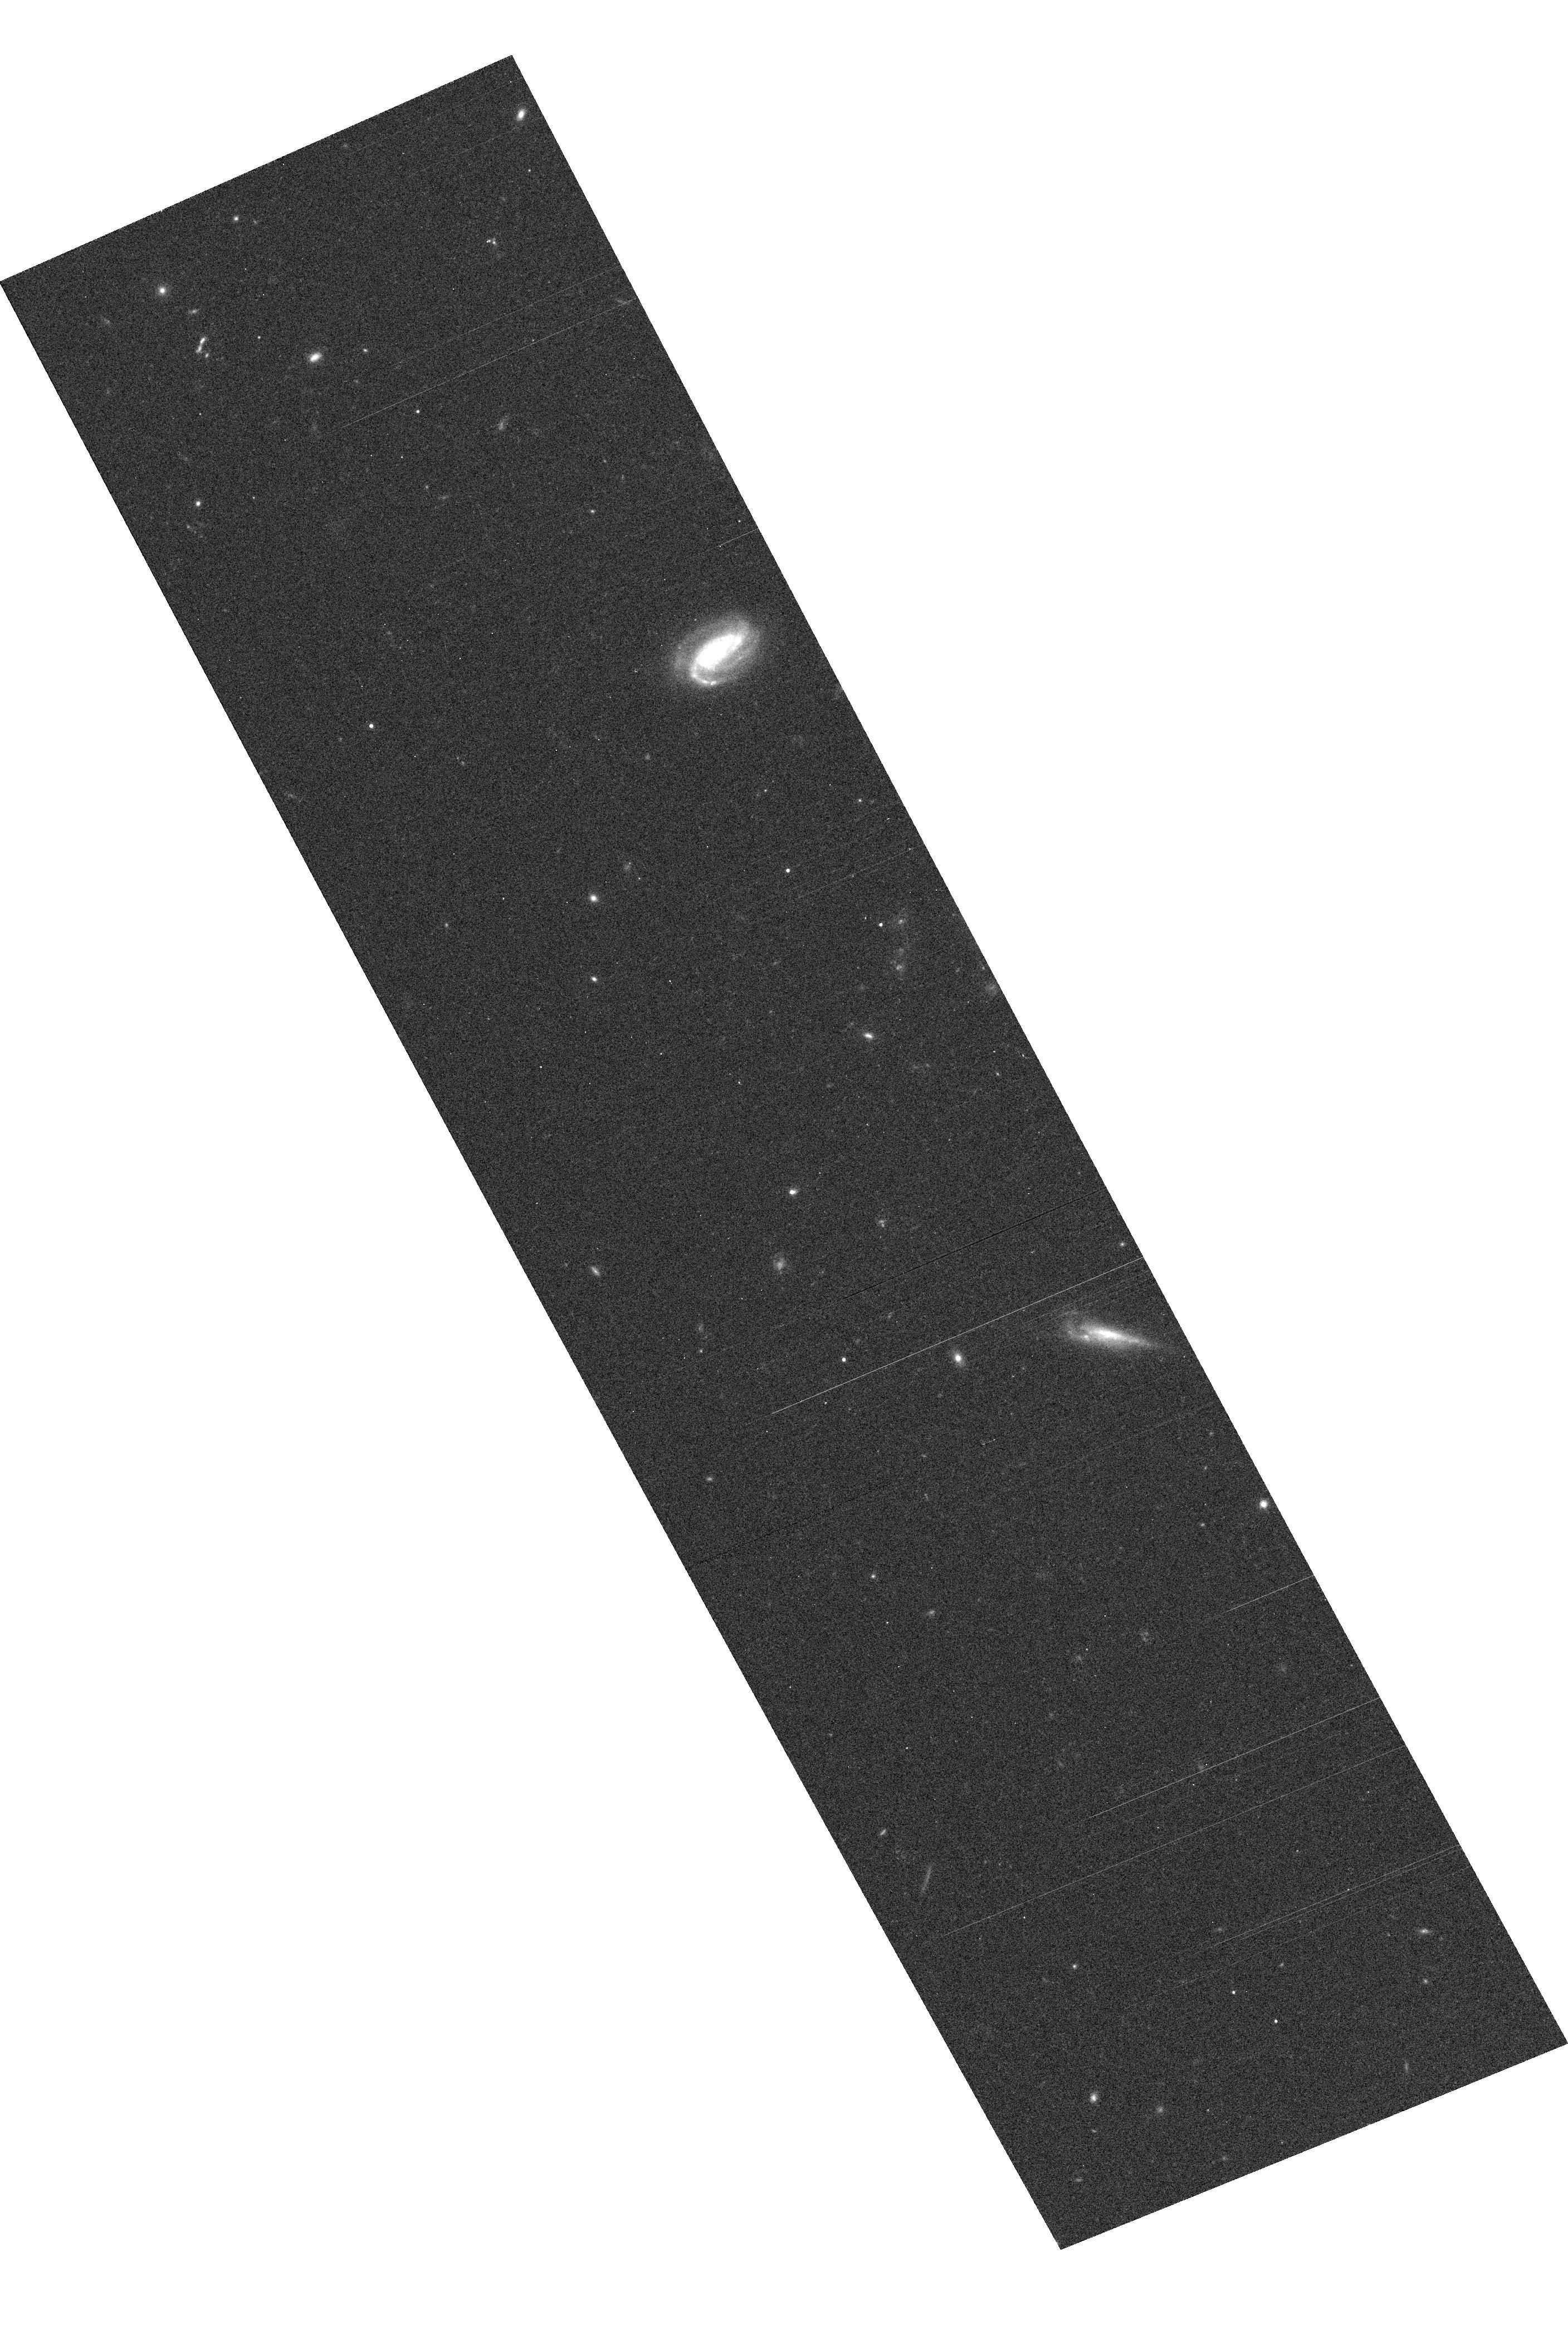
Target: GRB030329
Instrument: ACS/WFC
Filter: F814W
Exposure: 8 min
Observation ID: hst_9405_2m_acs_wfc_f814w_j8iy2m

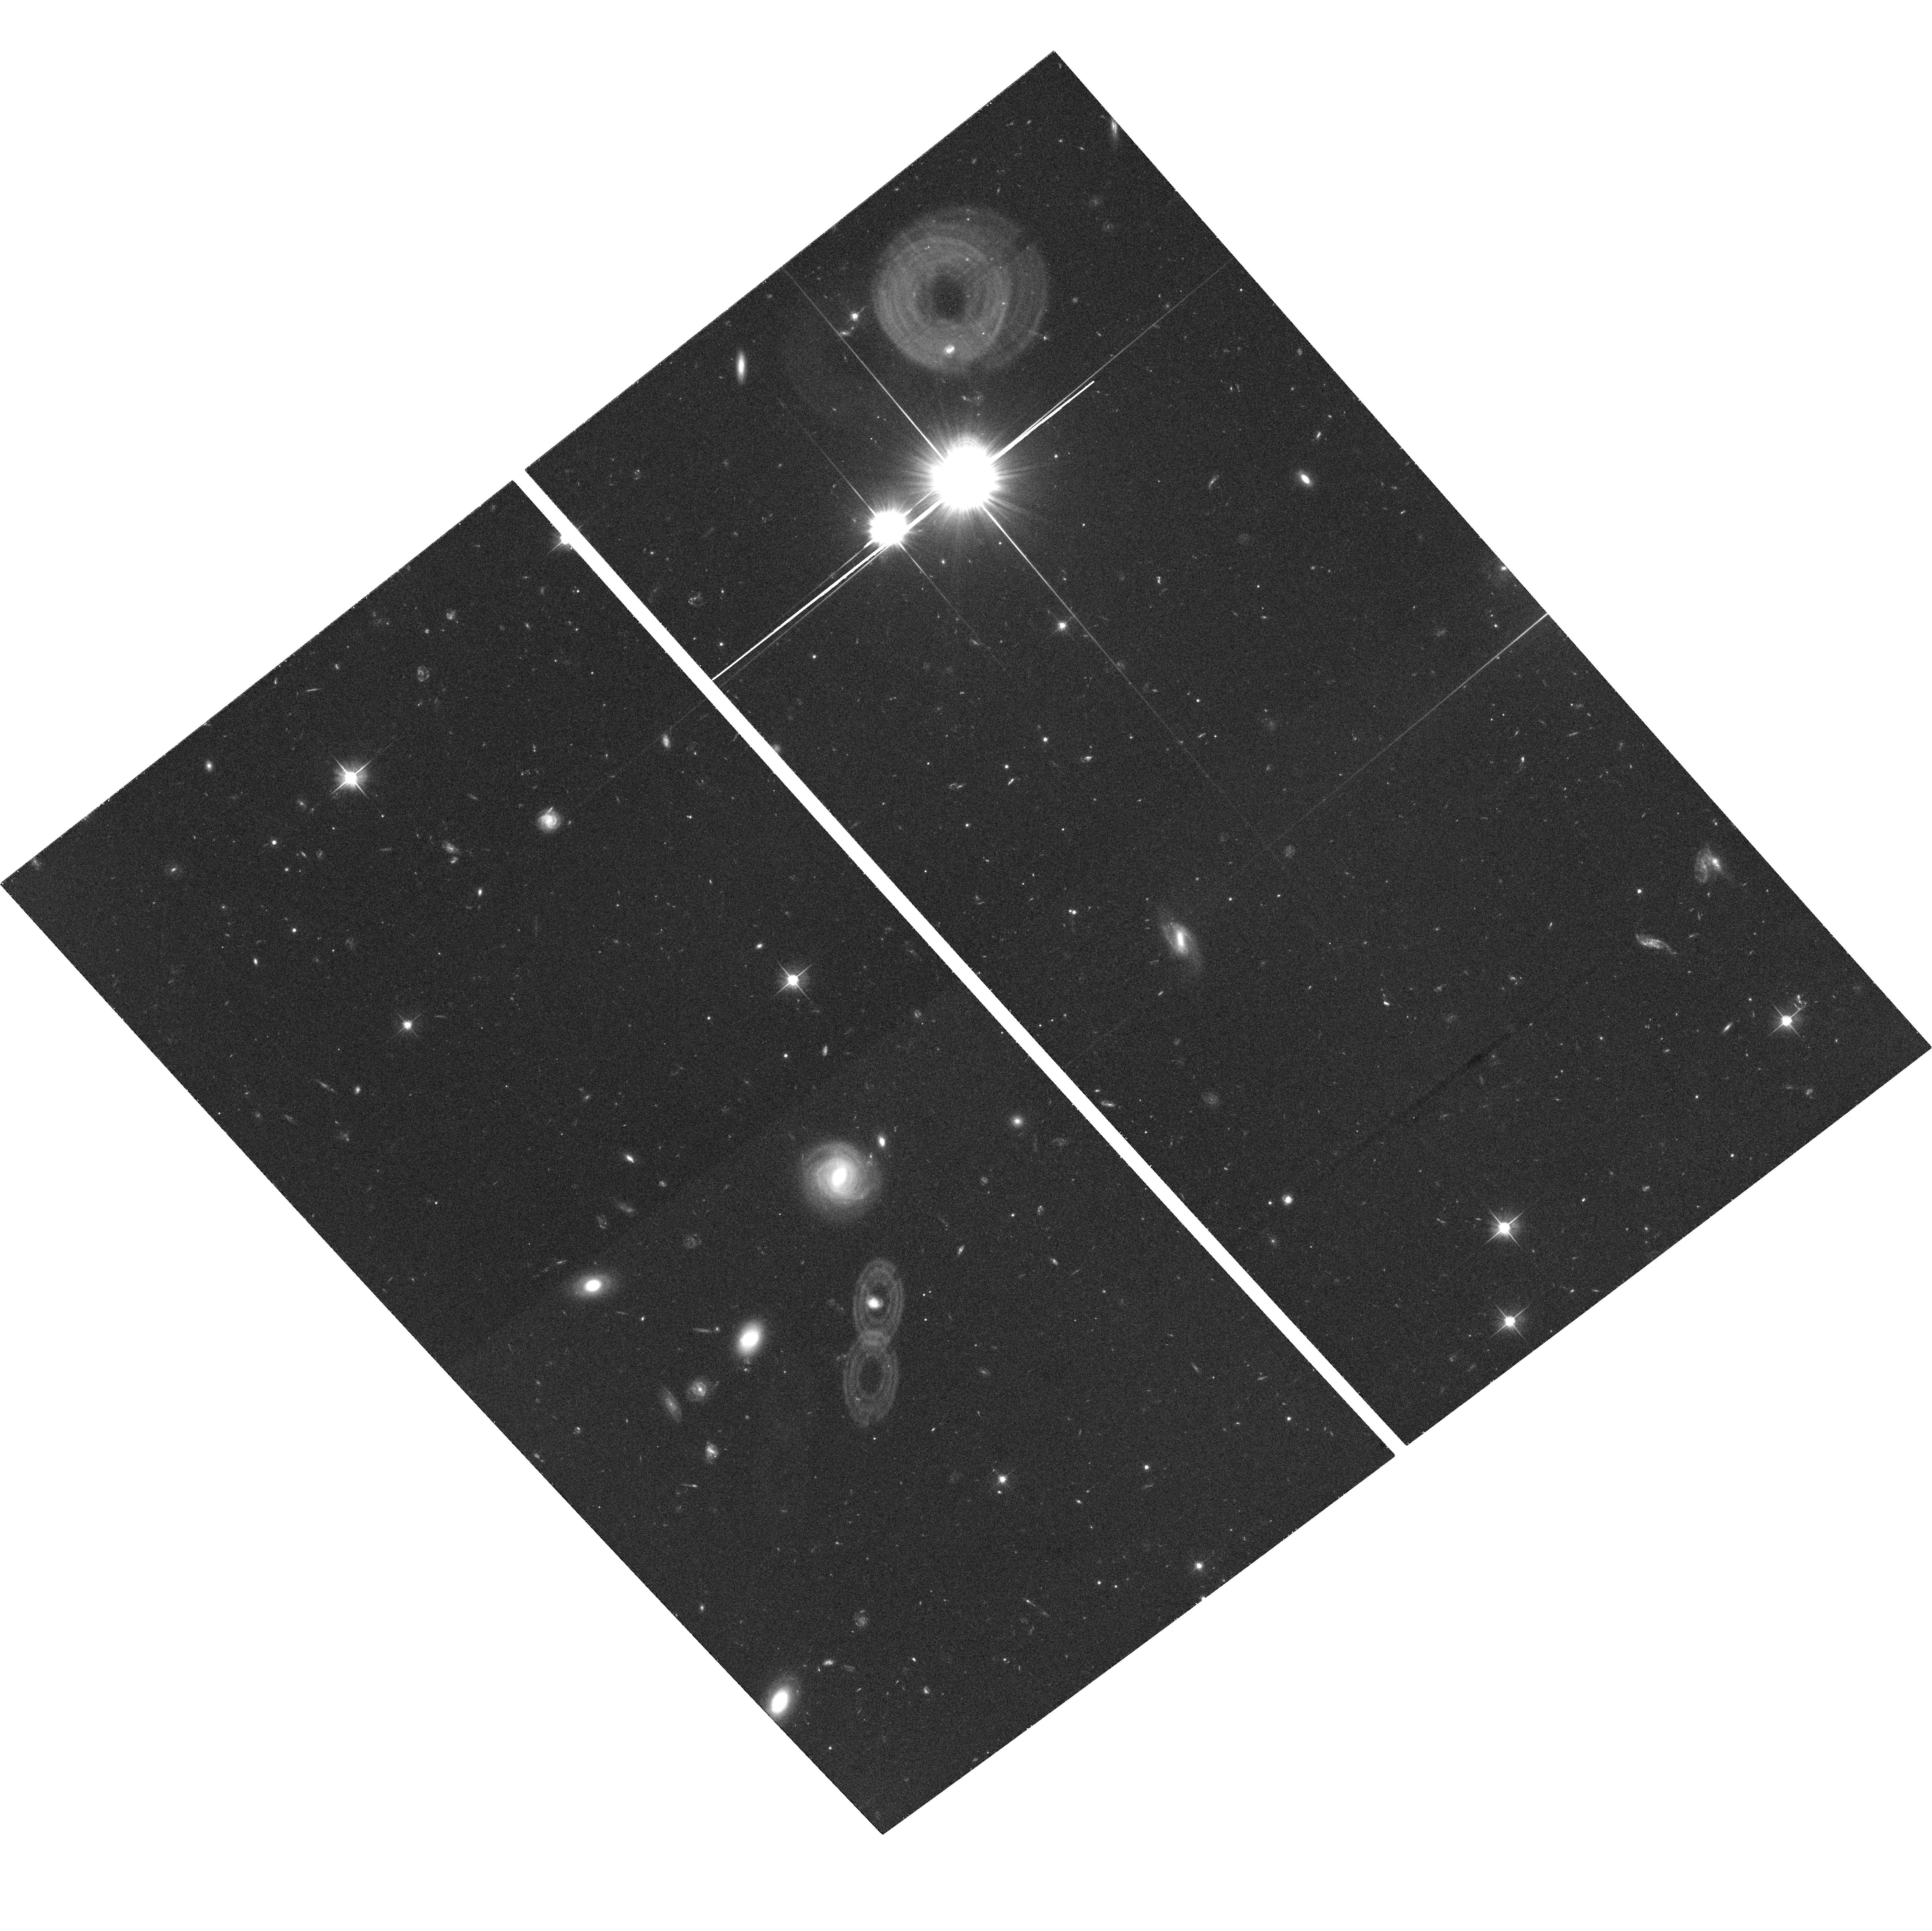
Target: GRB030323
Instrument: ACS/WFC
Filter: F606W
Exposure: 32 min
Observation ID: hst_9405_9a_acs_wfc_f606w_j8iy9a

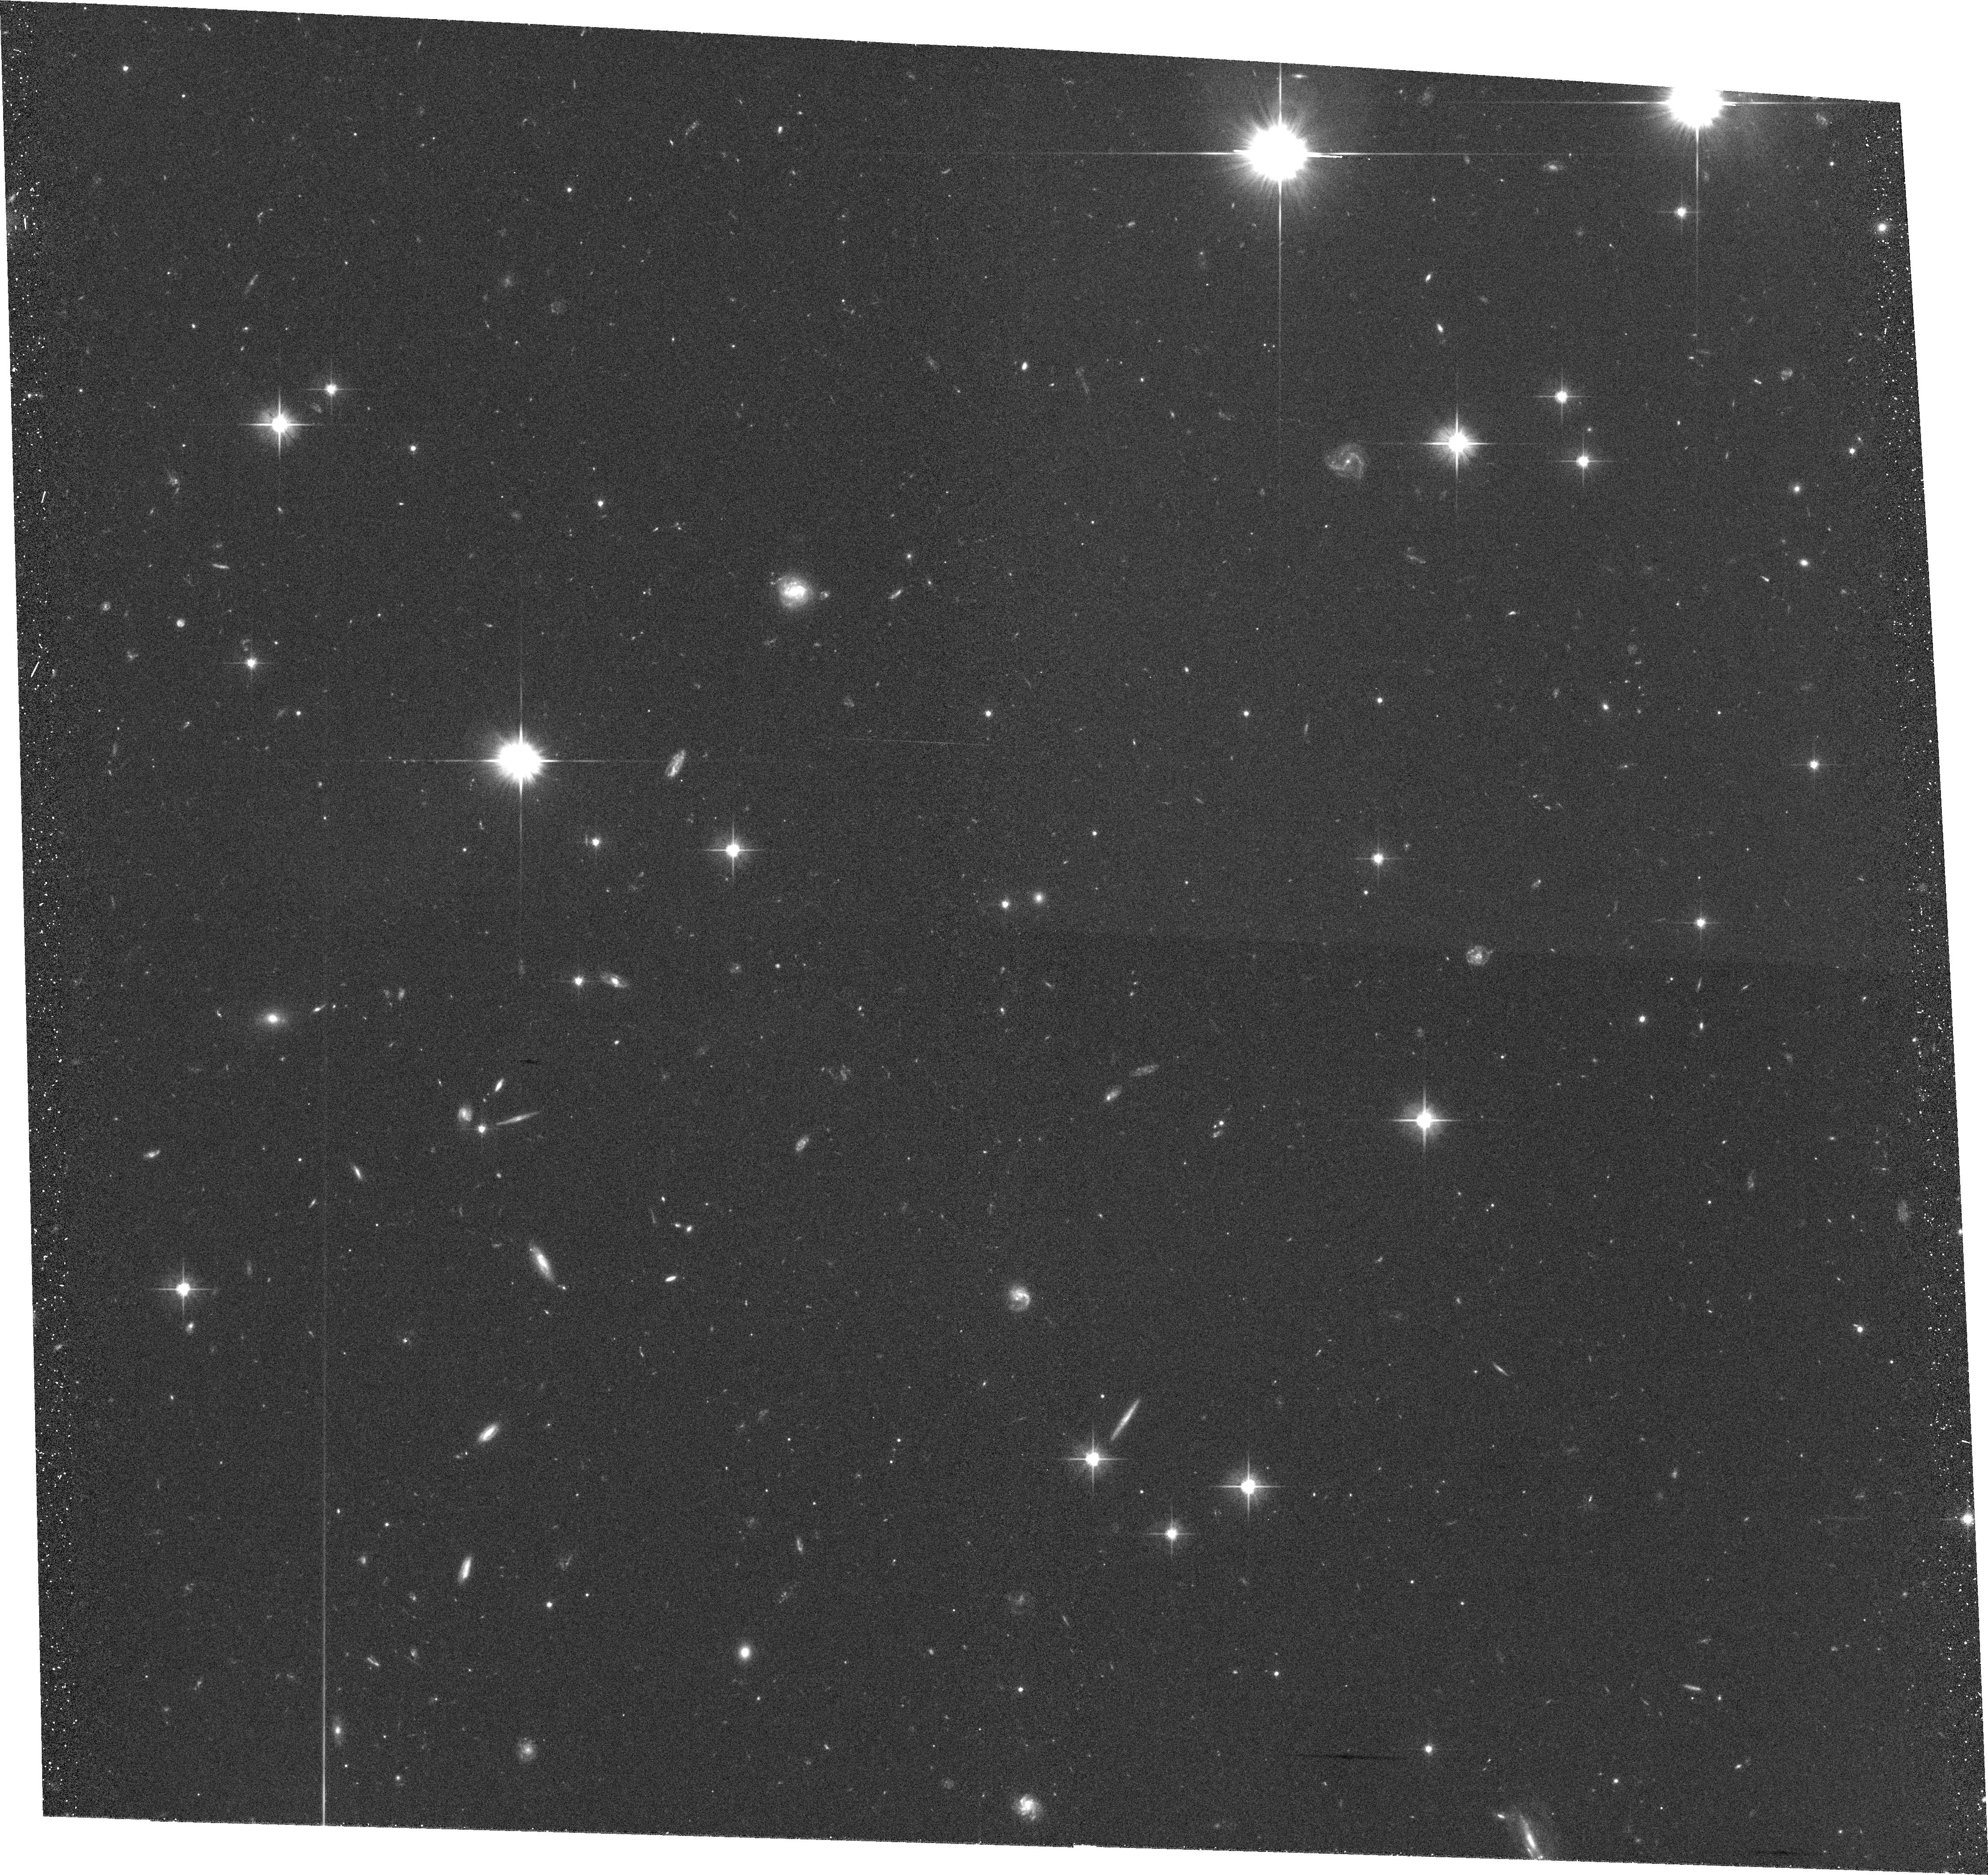
Target: GRB021202B
Instrument: ACS/WFC
Filter: F606W
Exposure: 34 min
Observation ID: hst_9405_64_acs_wfc_f606w_j8iy64

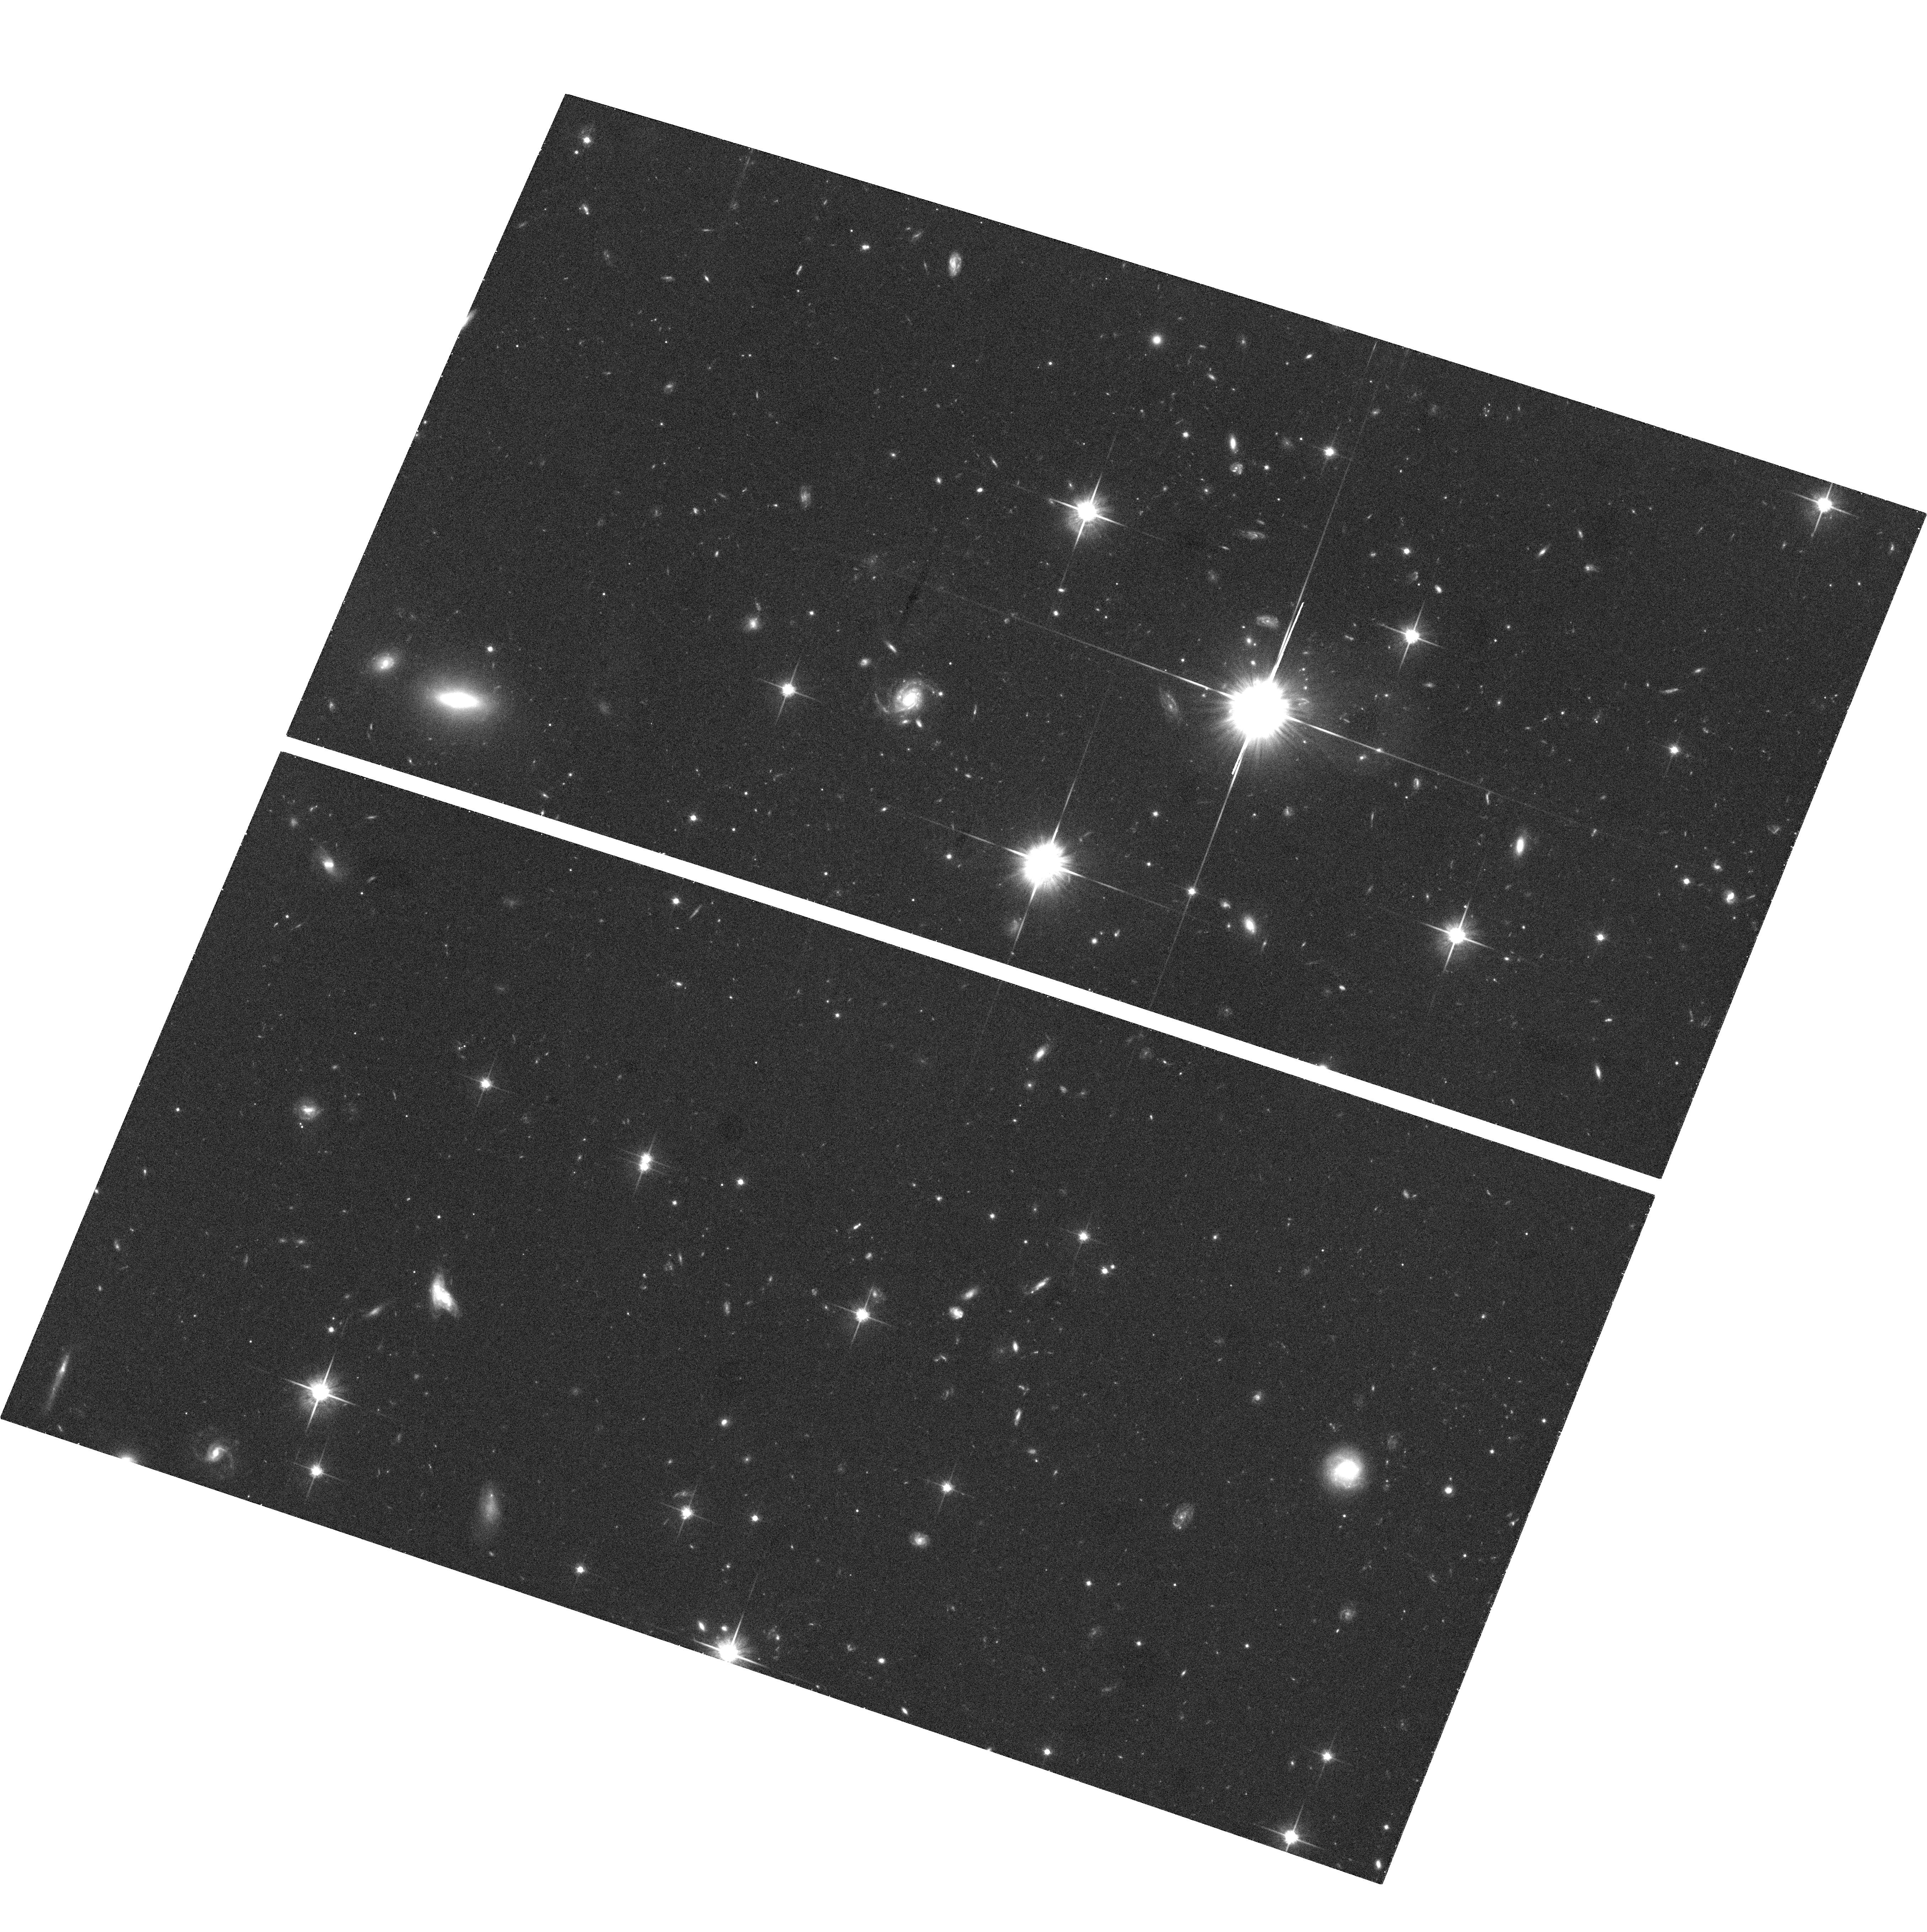
Target: GRB021211
Instrument: ACS/WFC
Filter: F814W
Exposure: 32 min
Observation ID: hst_9405_3j_acs_wfc_f814w_j8iy3j

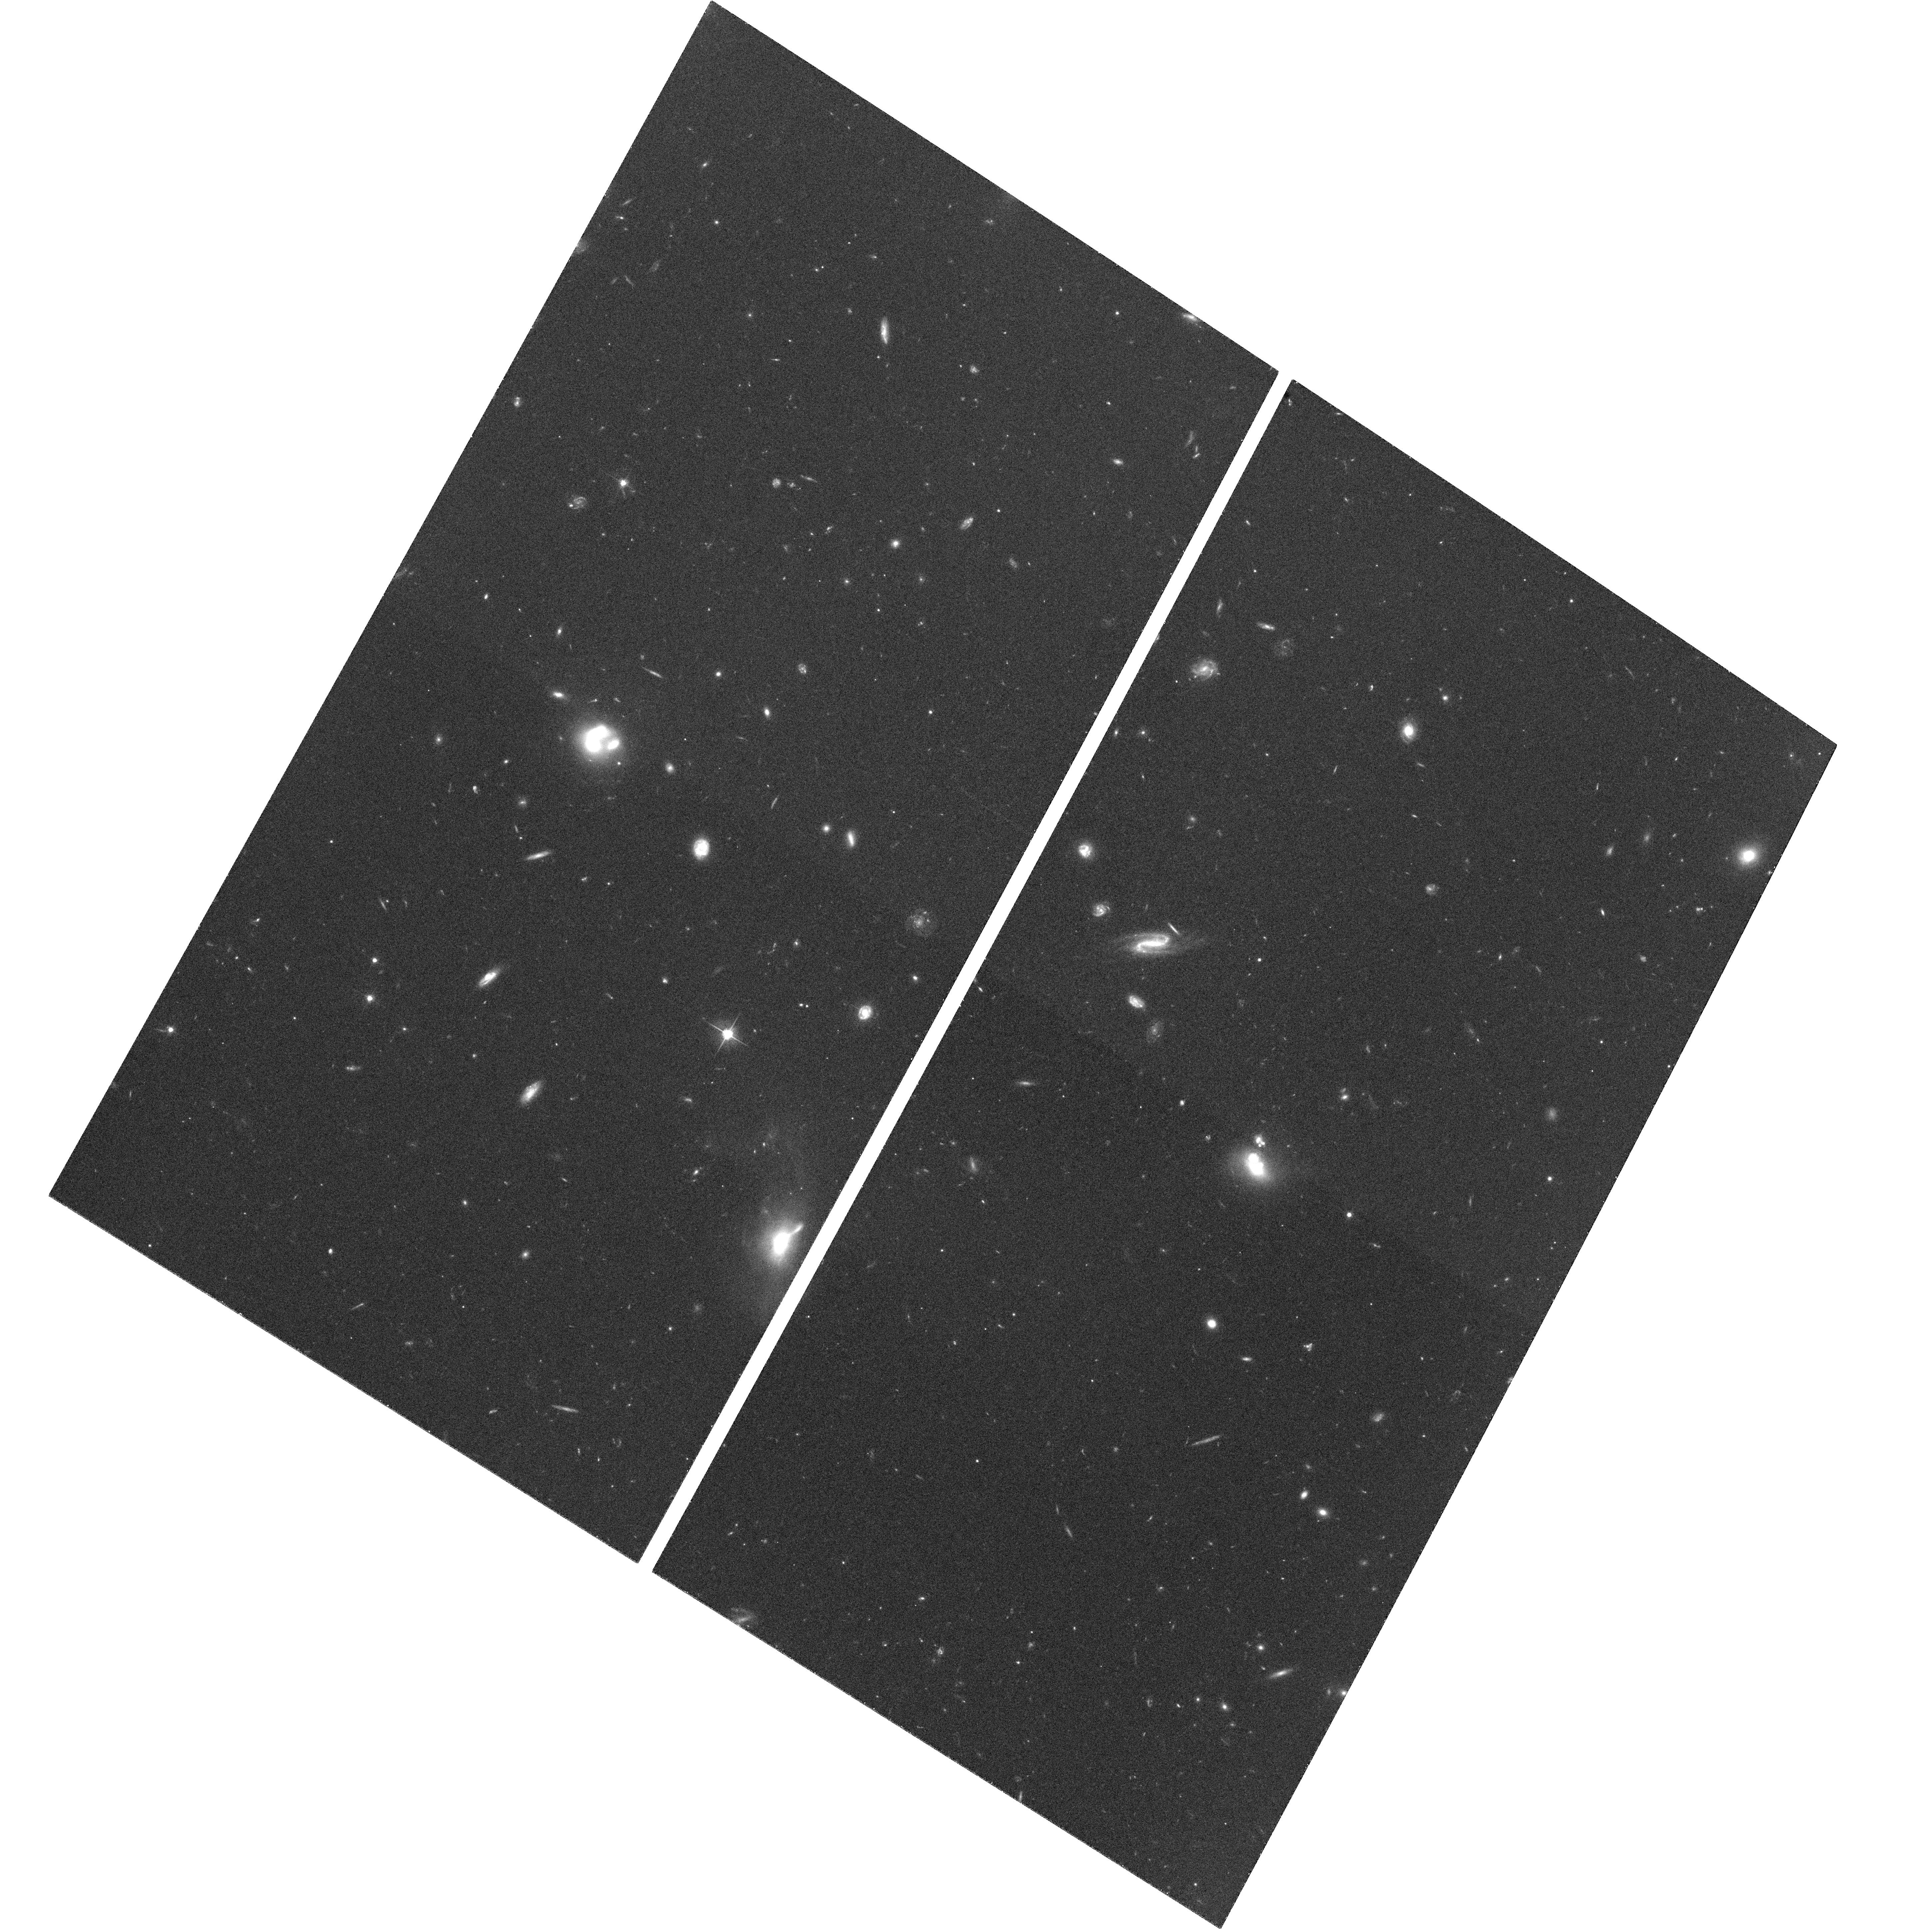
Target: GRB020903
Instrument: ACS/WFC
Filter: F606W
Exposure: 31 min
Observation ID: hst_9405_i1_acs_wfc_f606w_j8iyi1

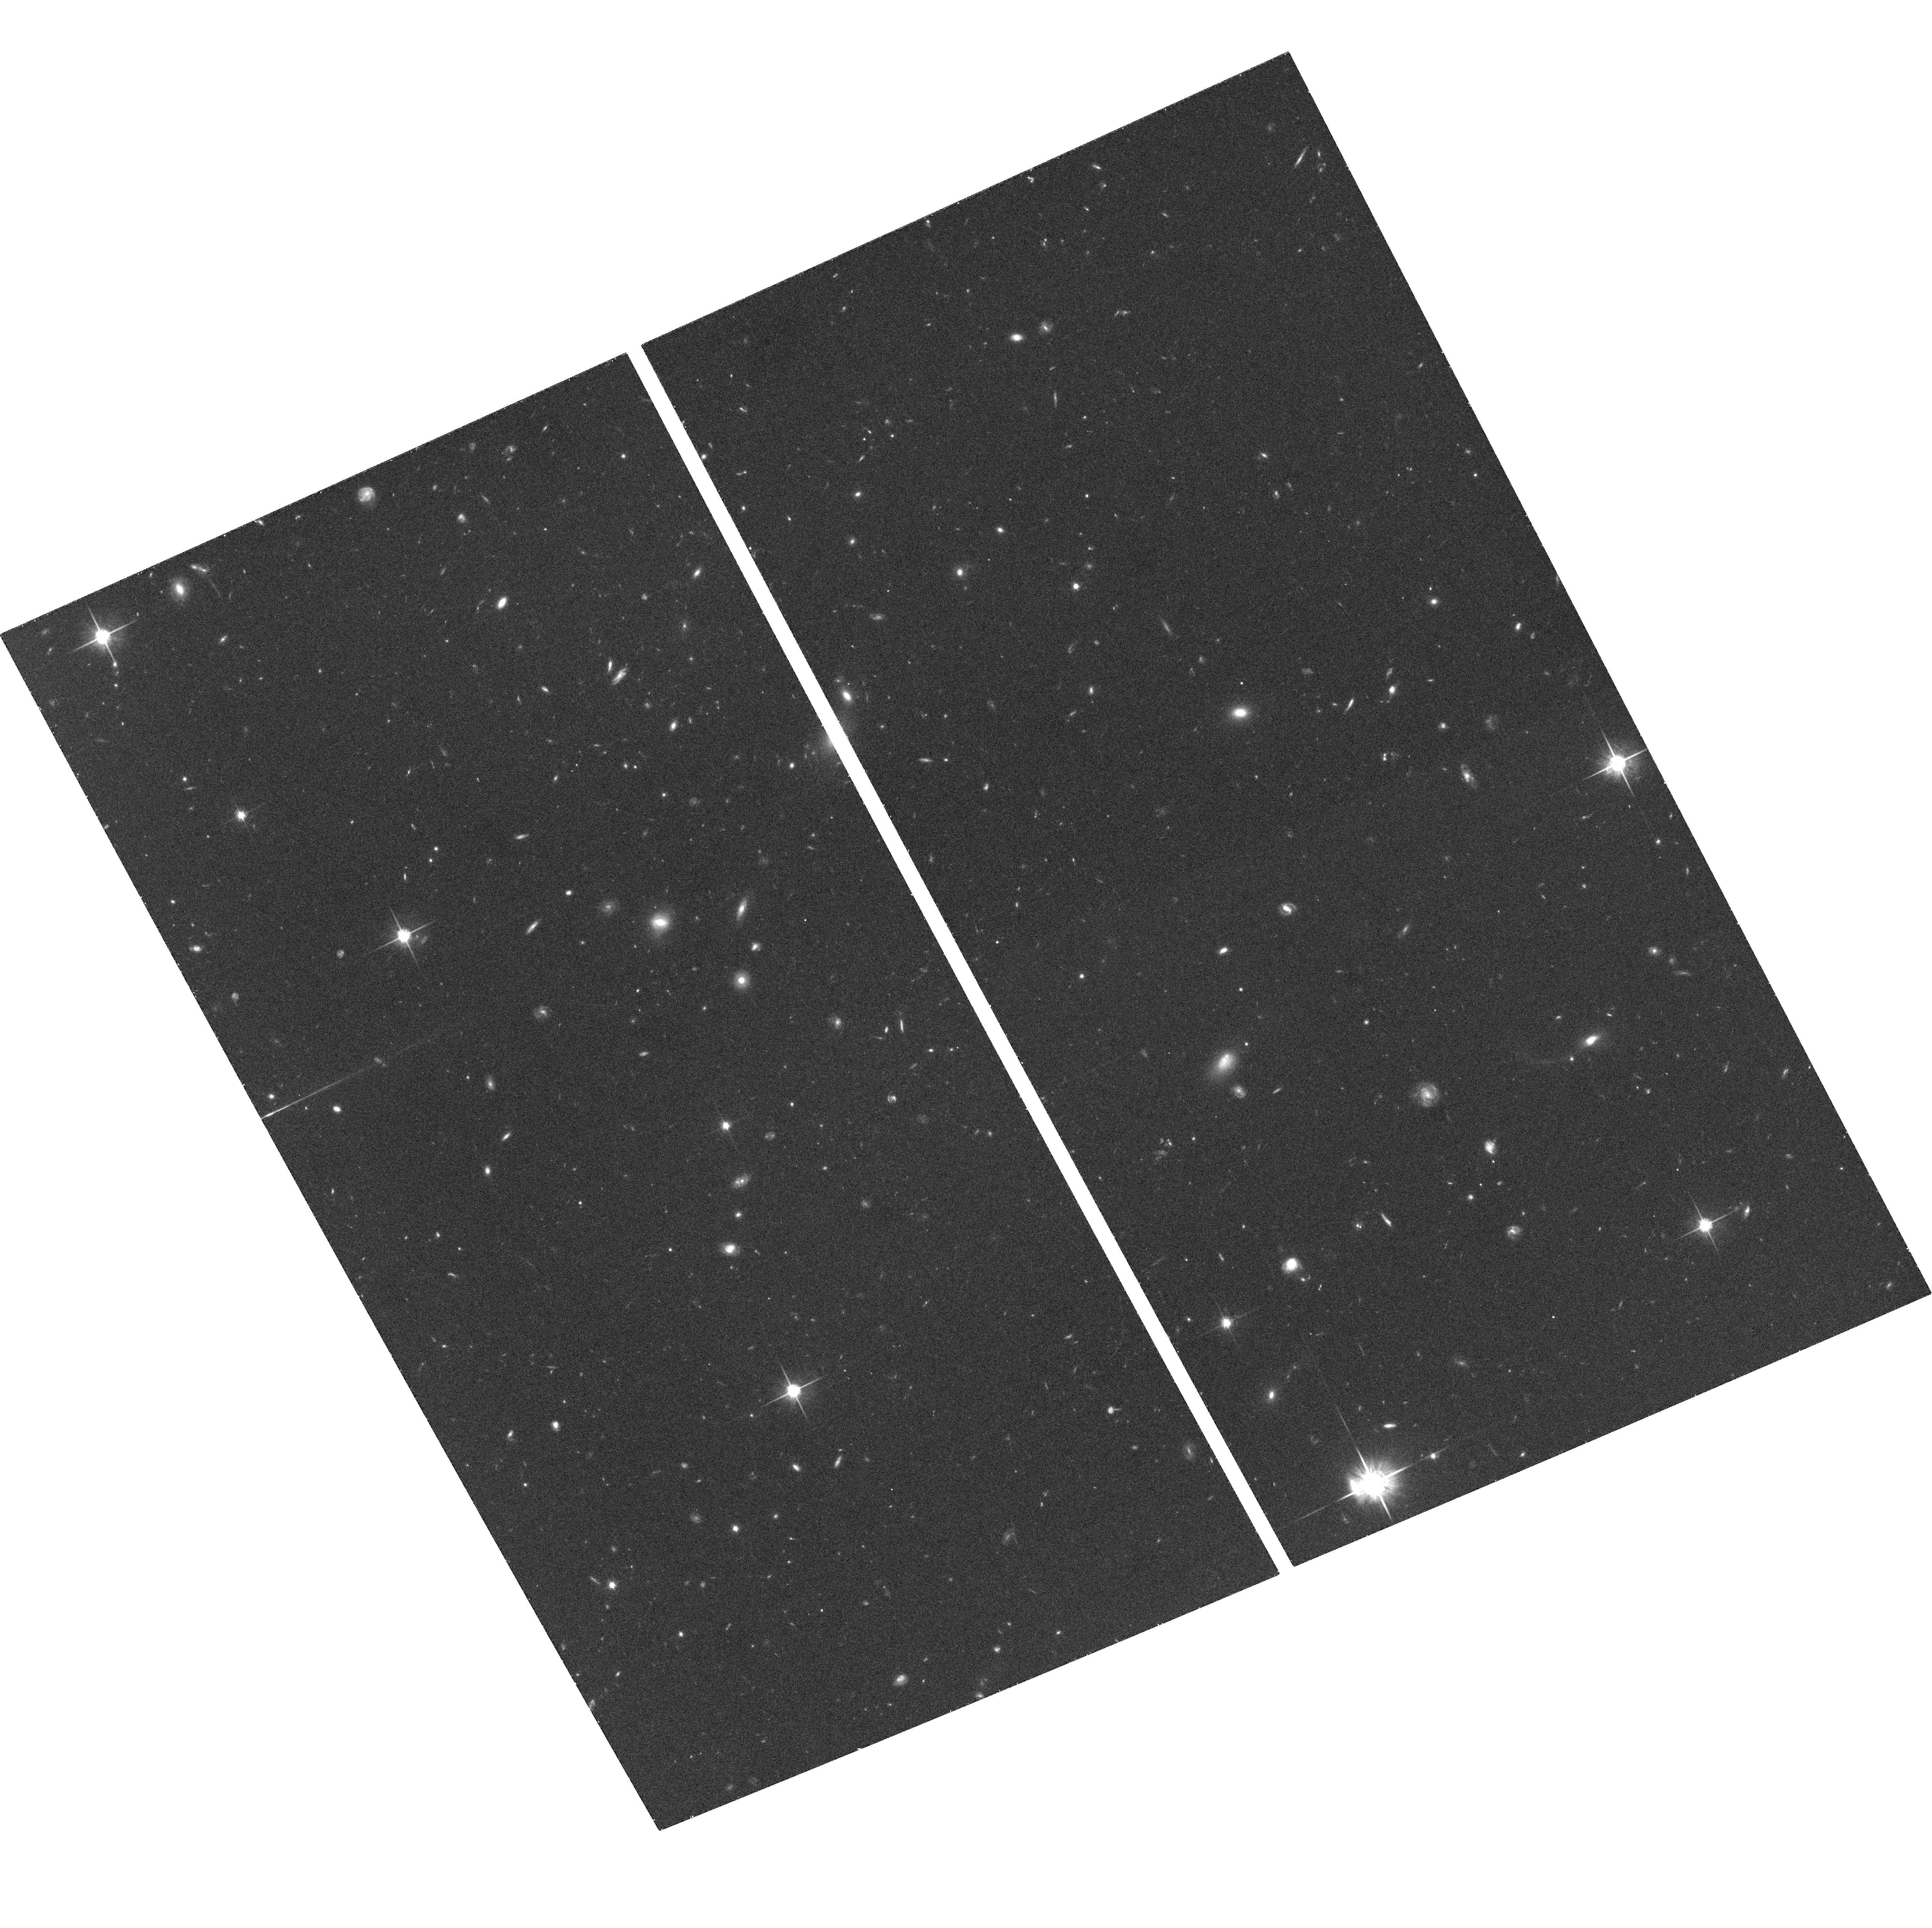
Target: GRB030115-COPY
Instrument: ACS/WFC
Filter: F814W
Exposure: 32 min
Observation ID: hst_9405_5d_acs_wfc_f814w_j8iy5d

The Origin of Gamma-Ray Bursts (PI: Fruchter, Andrew S.)

The rapid and accurate localization of gamma-ray bursts (GRBs) promised by a working HETE-2 during the coming year may well revolutionize our ability to study these enigmatic, highly luminous transients. We propose a program of HST and Chandra observations to capitalize on this extraordinary opportunity. We will perform some of the most stringent tests yet of the standard model, in which GRBs represent collimated relativistic outflows from collapsing massive stars. NICMOS imaging and STIS CCD spectroscopy will detect broad atomic features of supernovae underlying GRB optical transients, at luminosities more than three times fainter than SN 1998bw. UV, optical, and X-ray spectroscopy will be used to study the local ISM around the GRB. Chandra spectroscopy will investigate whether the GRB X-ray lines are from metals freshly ripped from the stellar core by the GRB. HST and CTIO infra-red imaging of the GRBs and their hosts will be used to determine whether `dark' bursts are the product of unusually strong local extinction; imaging studies may for the first time locate the hosts of `short' GRBs. Our early polarimetry and late-time broadband imaging will further test physical models of the relativistic blast wave that produces the bright GRB afterglow, and will provide unique insight into the influence of the GRB environment on the afterglow.